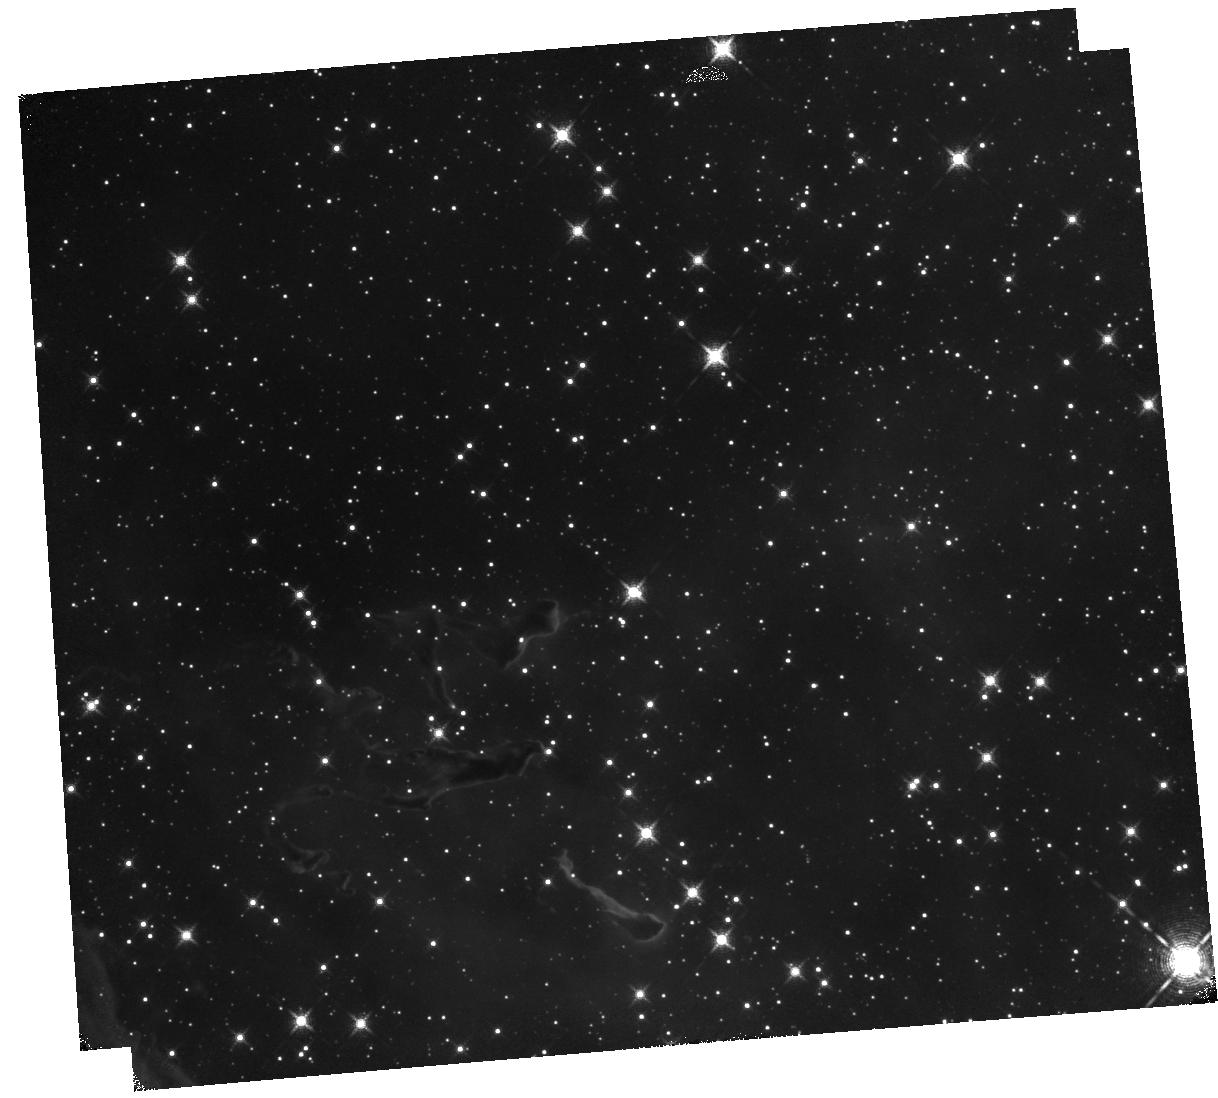
Target: HH1014
Instrument: WFC3/IR
Filter: F130N
Exposure: 40 min
Observation ID: hst_13391_57_wfc3_ir_f130n_icd157

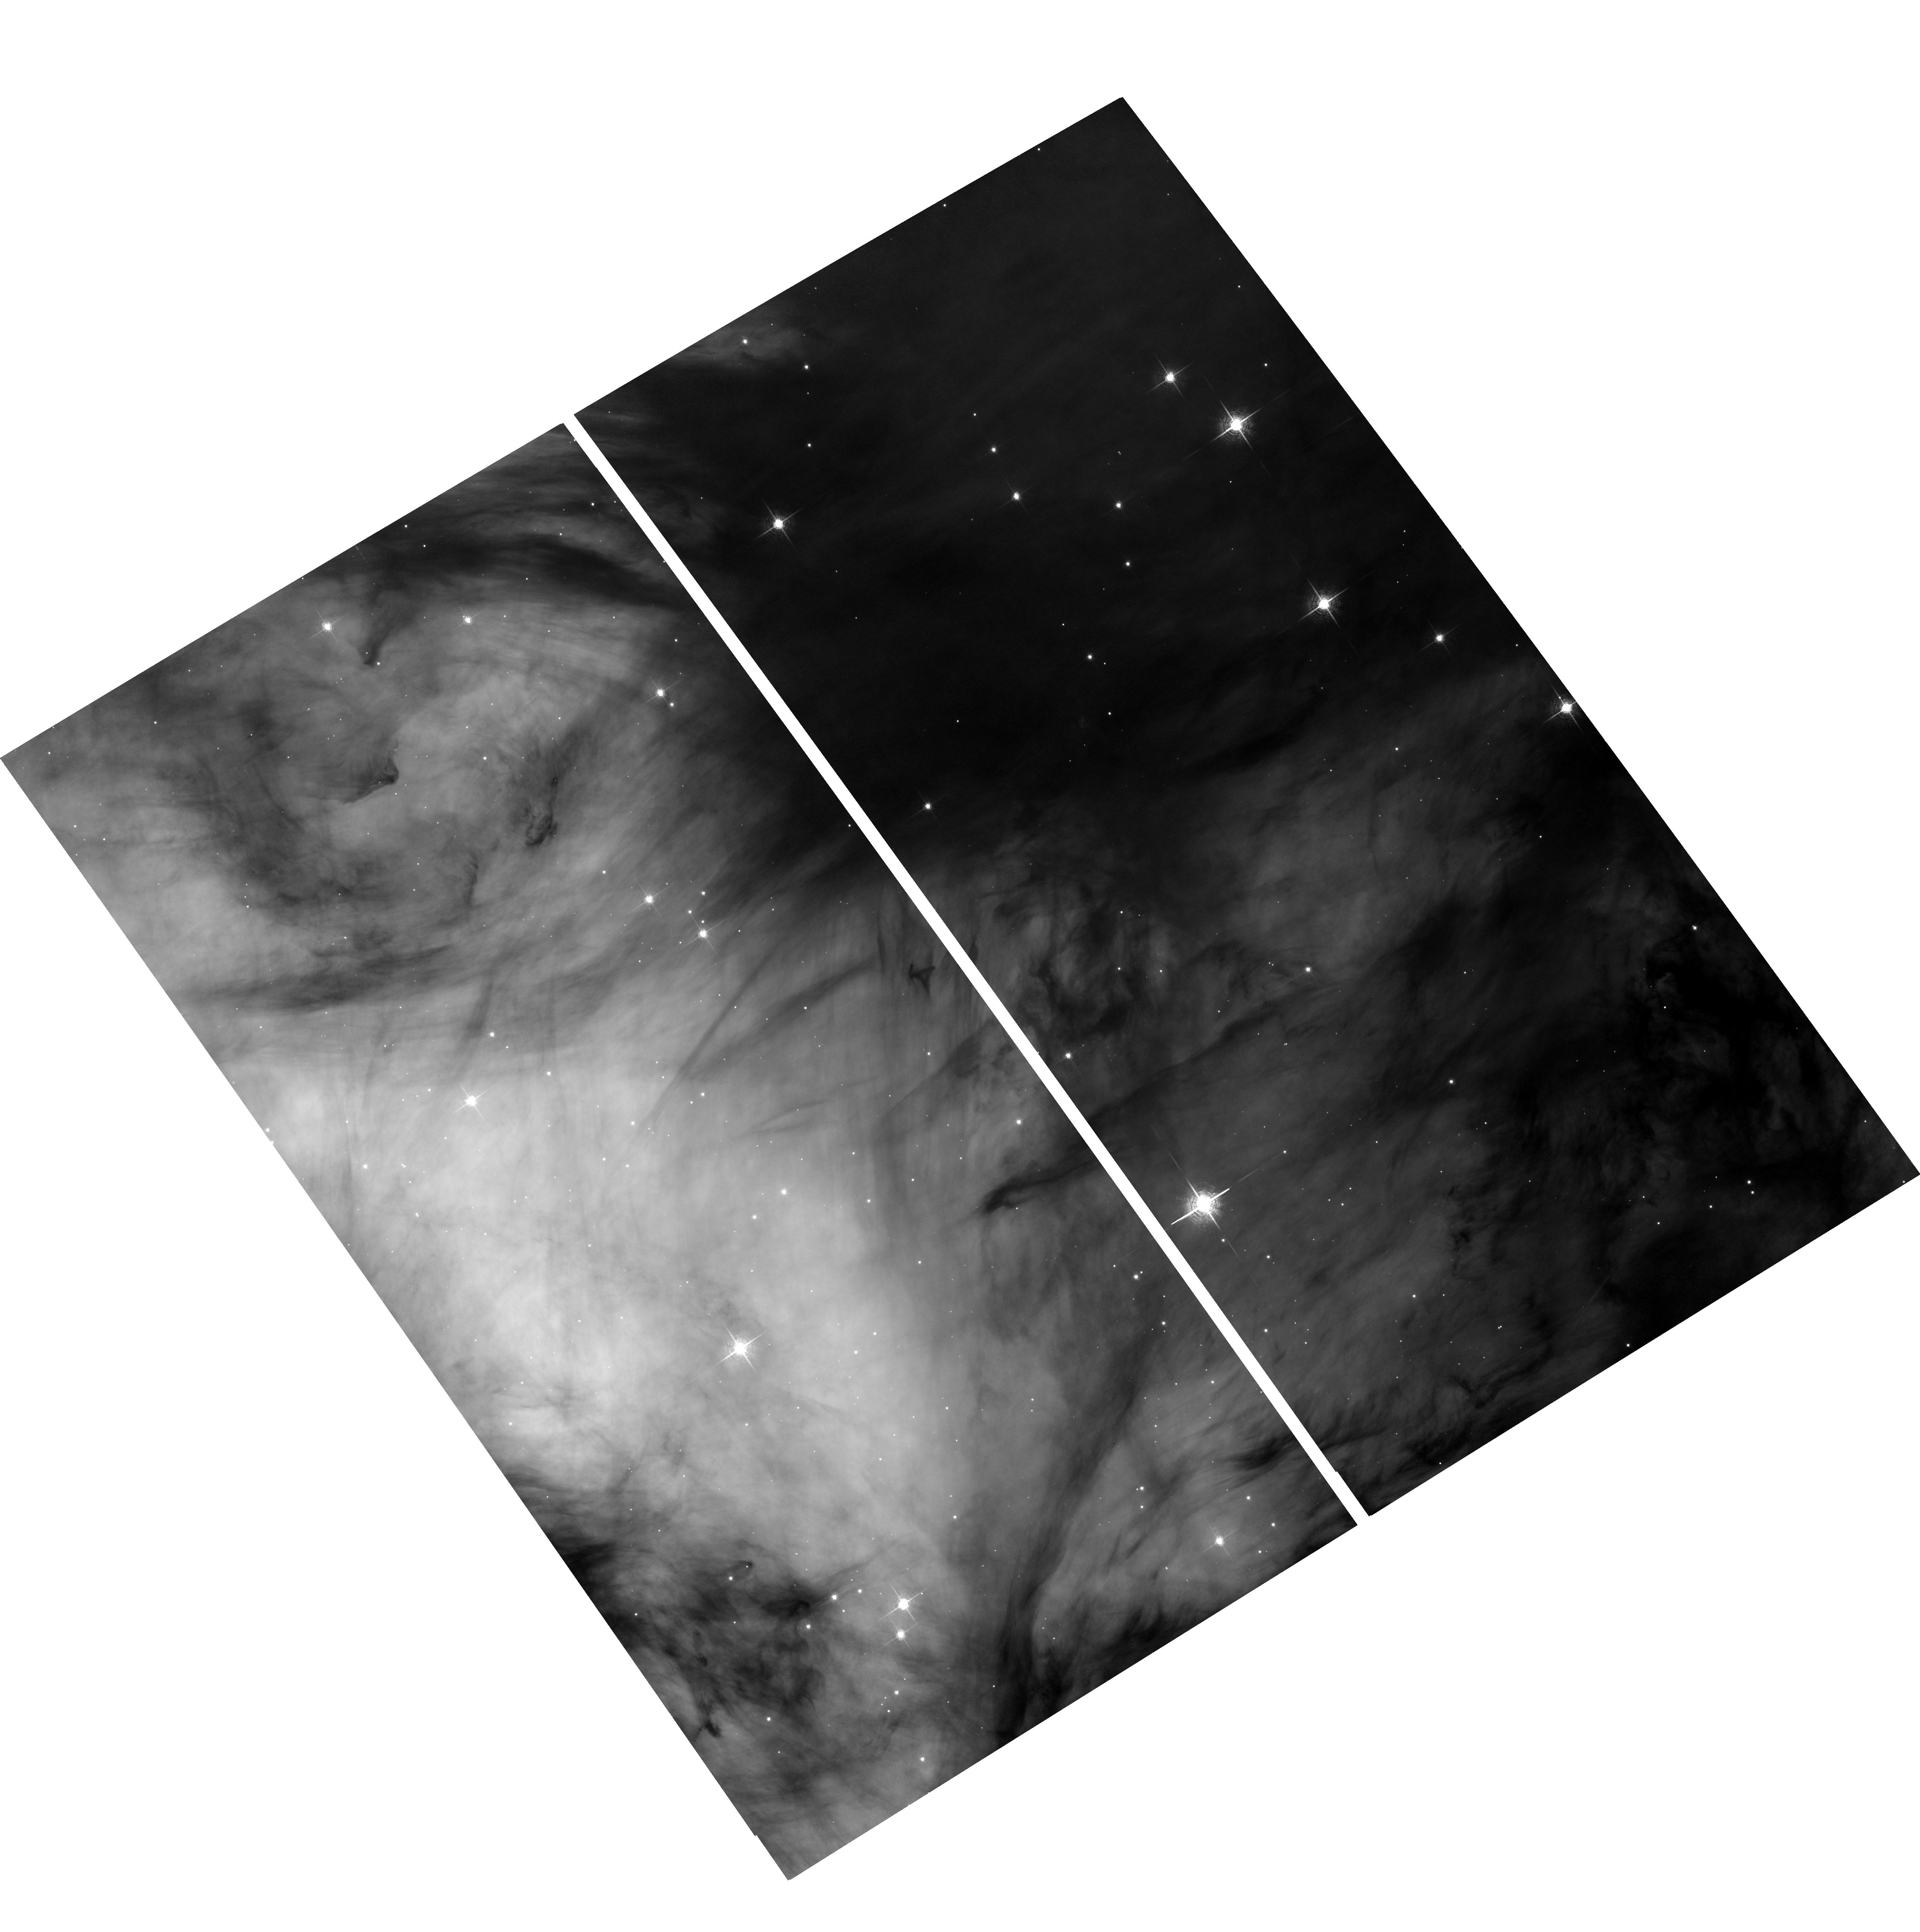
Target: HH900
Instrument: ACS/WFC
Filter: F658N
Exposure: 2 h
Observation ID: hst_13391_01_acs_wfc_f658n_jcd101

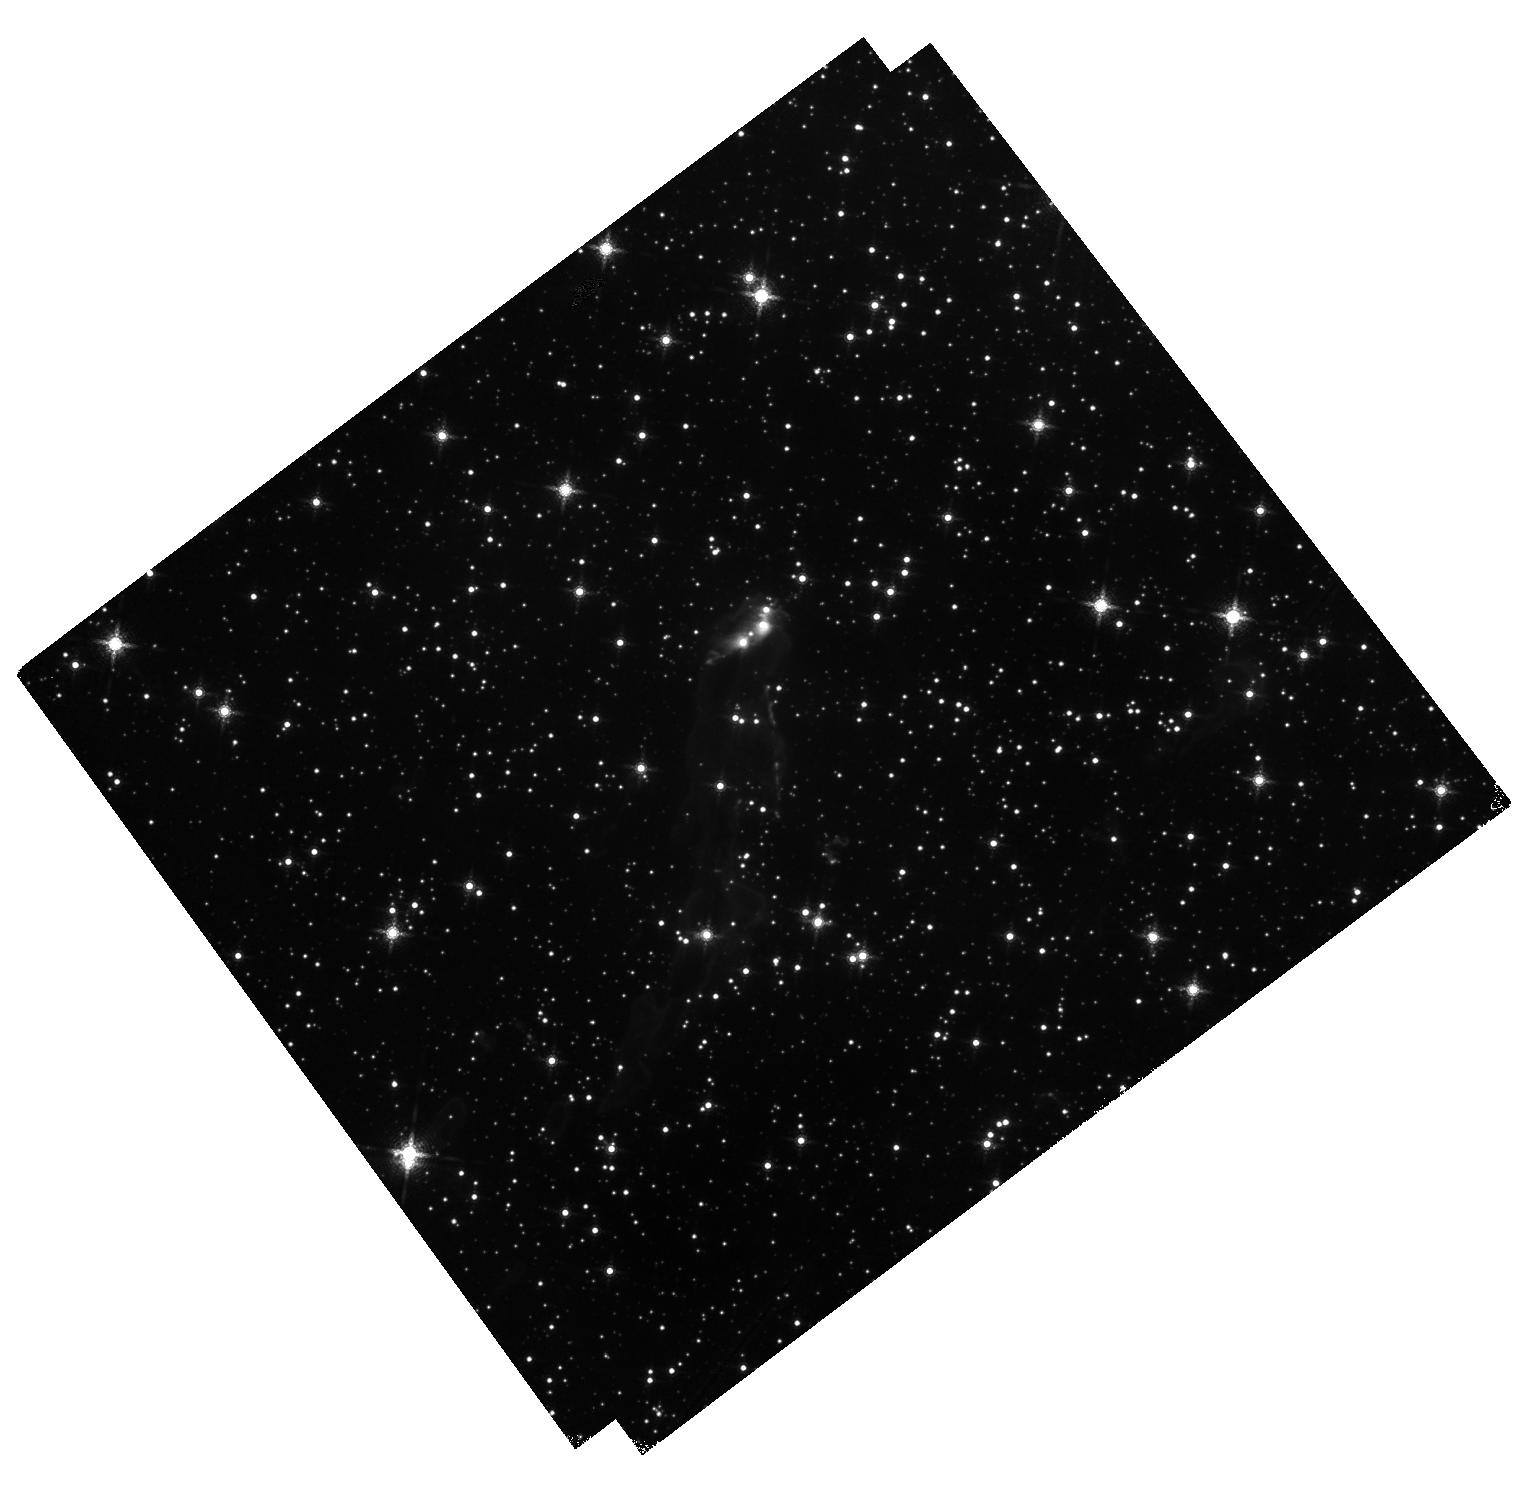
Target: HHC-4-5-6-7
Instrument: WFC3/IR
Filter: F164N
Exposure: 40 min
Observation ID: hst_13391_08_wfc3_ir_f164n_icd108

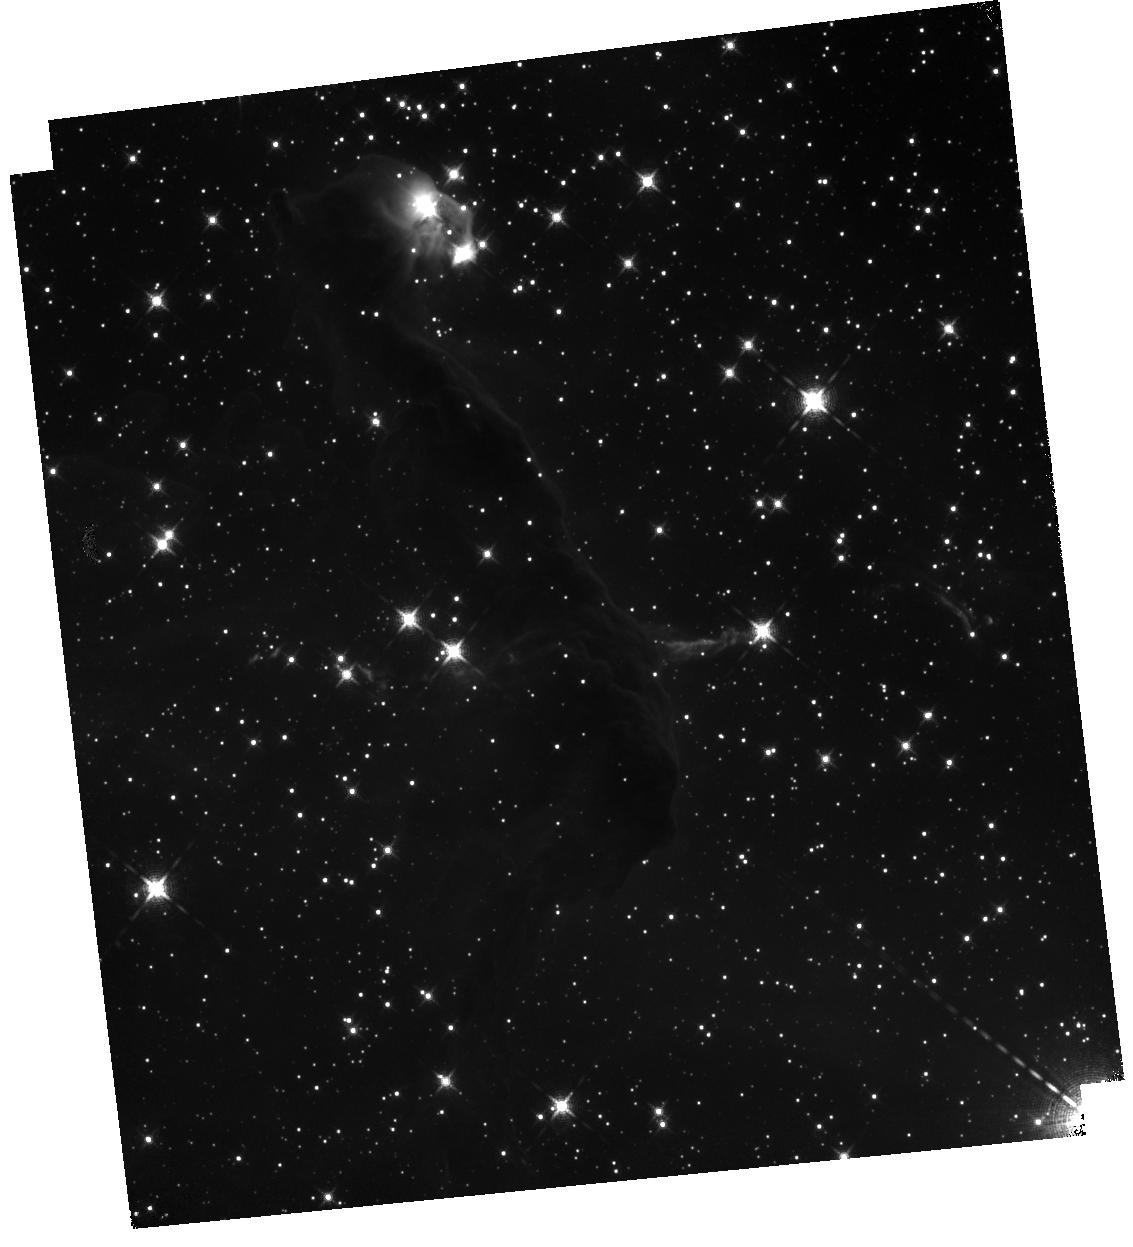
Target: HH903
Instrument: WFC3/IR
Filter: F126N
Exposure: 40 min
Observation ID: hst_13391_02_wfc3_ir_f126n_icd102

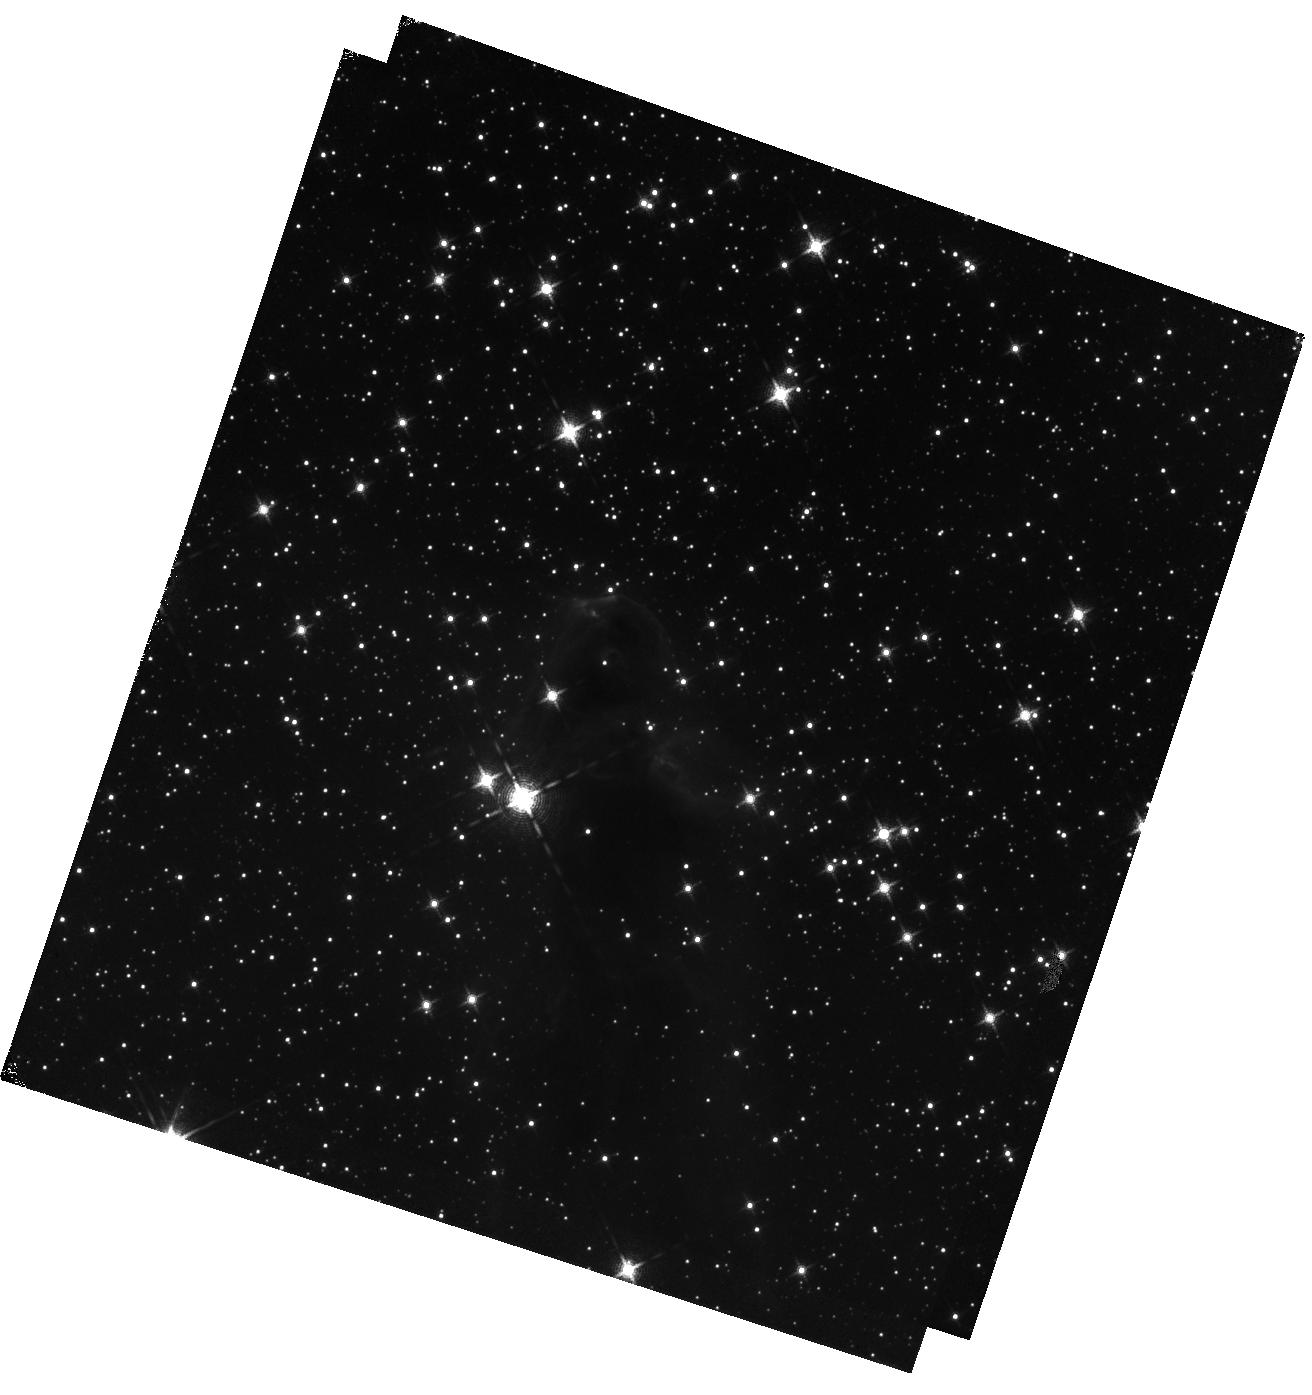
Target: HH1004-1005
Instrument: WFC3/IR
Filter: F130N
Exposure: 40 min
Observation ID: hst_13391_03_wfc3_ir_f130n_icd103

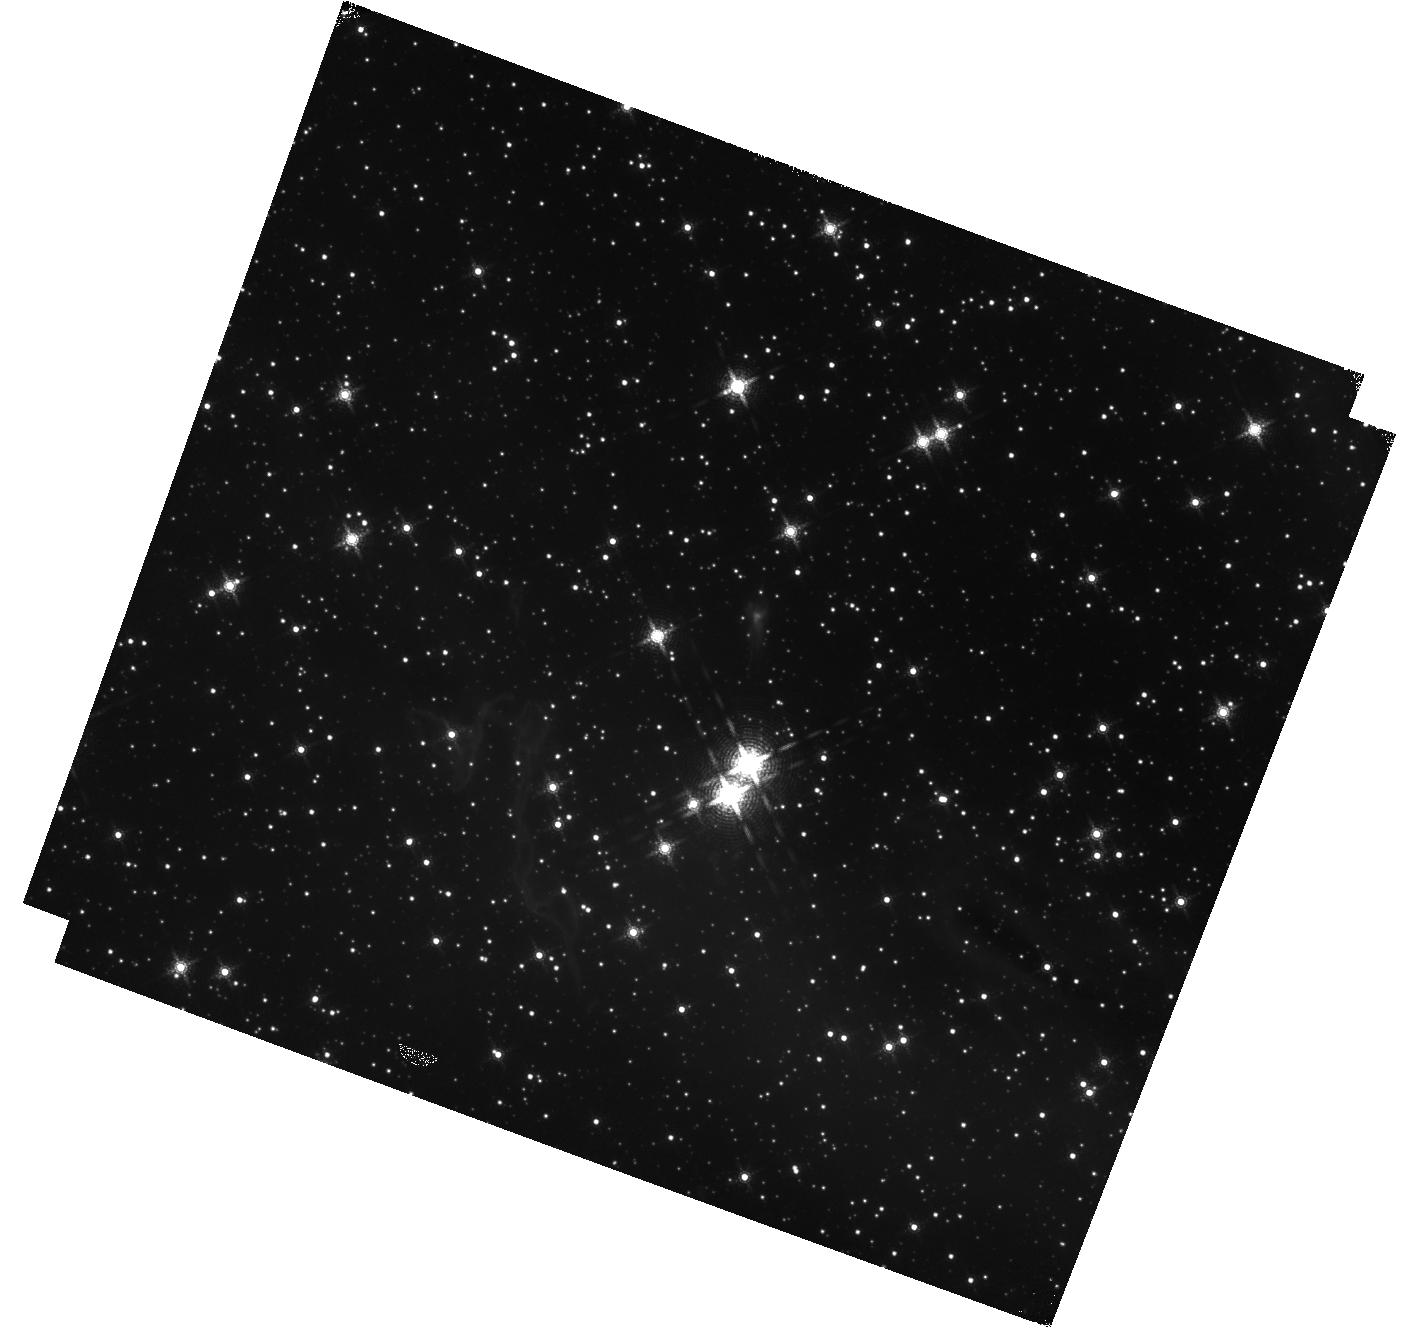
Target: HH1006
Instrument: WFC3/IR
Filter: F167N
Exposure: 40 min
Observation ID: hst_13391_04_wfc3_ir_f167n_icd104

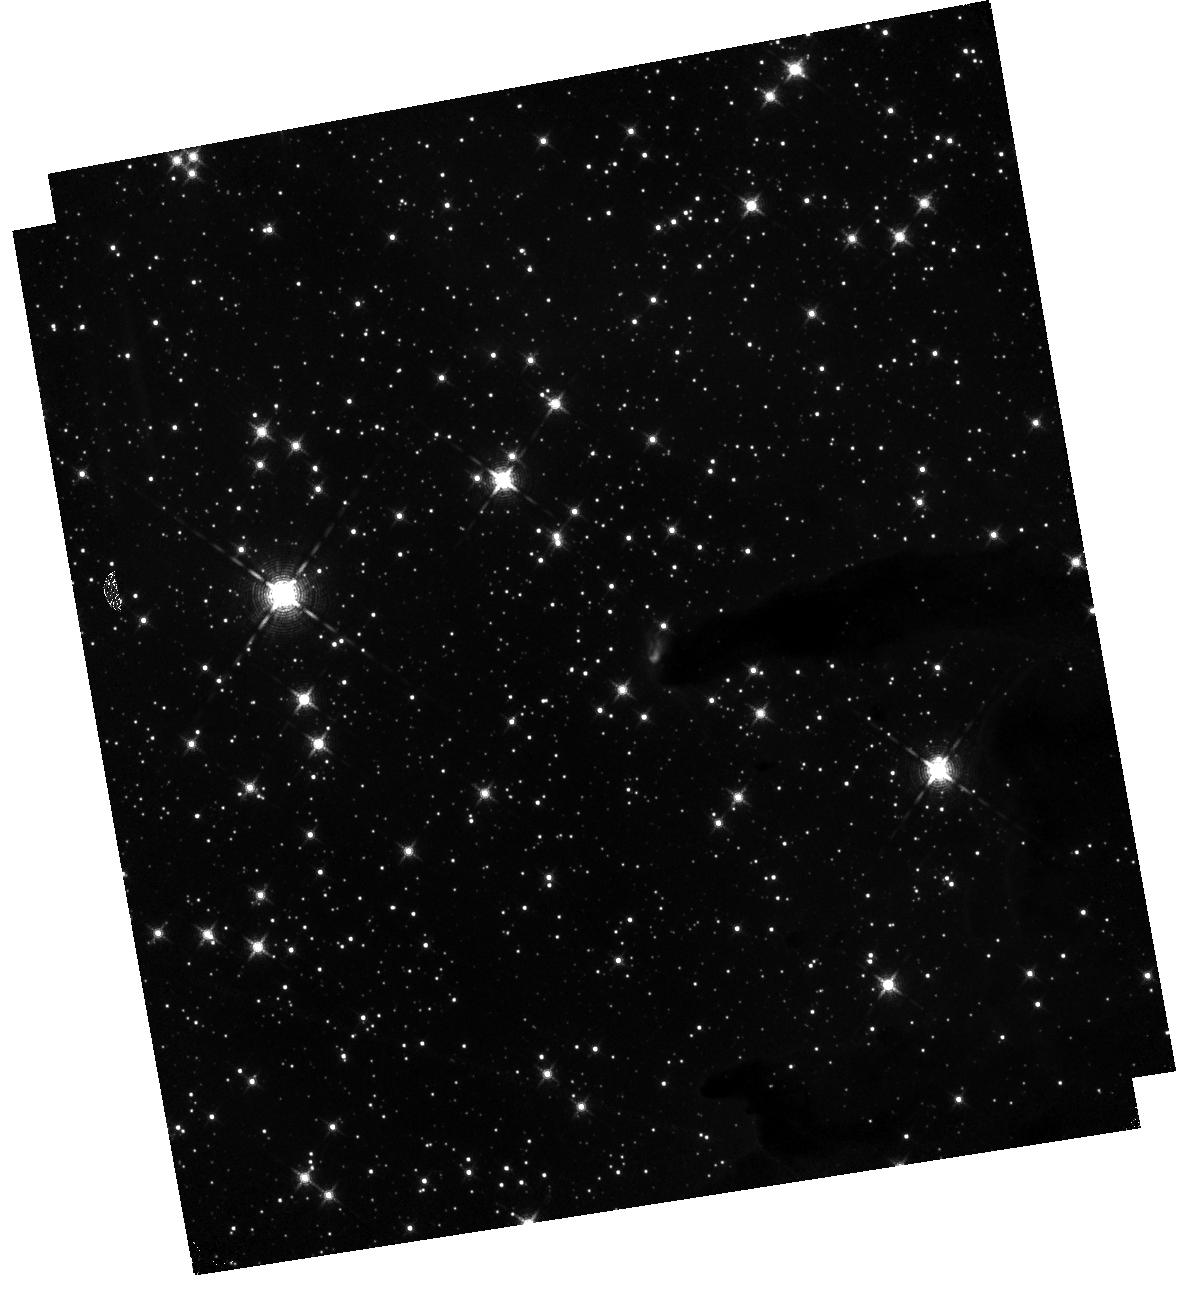
Target: HH1010
Instrument: WFC3/IR
Filter: F130N
Exposure: 40 min
Observation ID: hst_13391_06_wfc3_ir_f130n_icd106

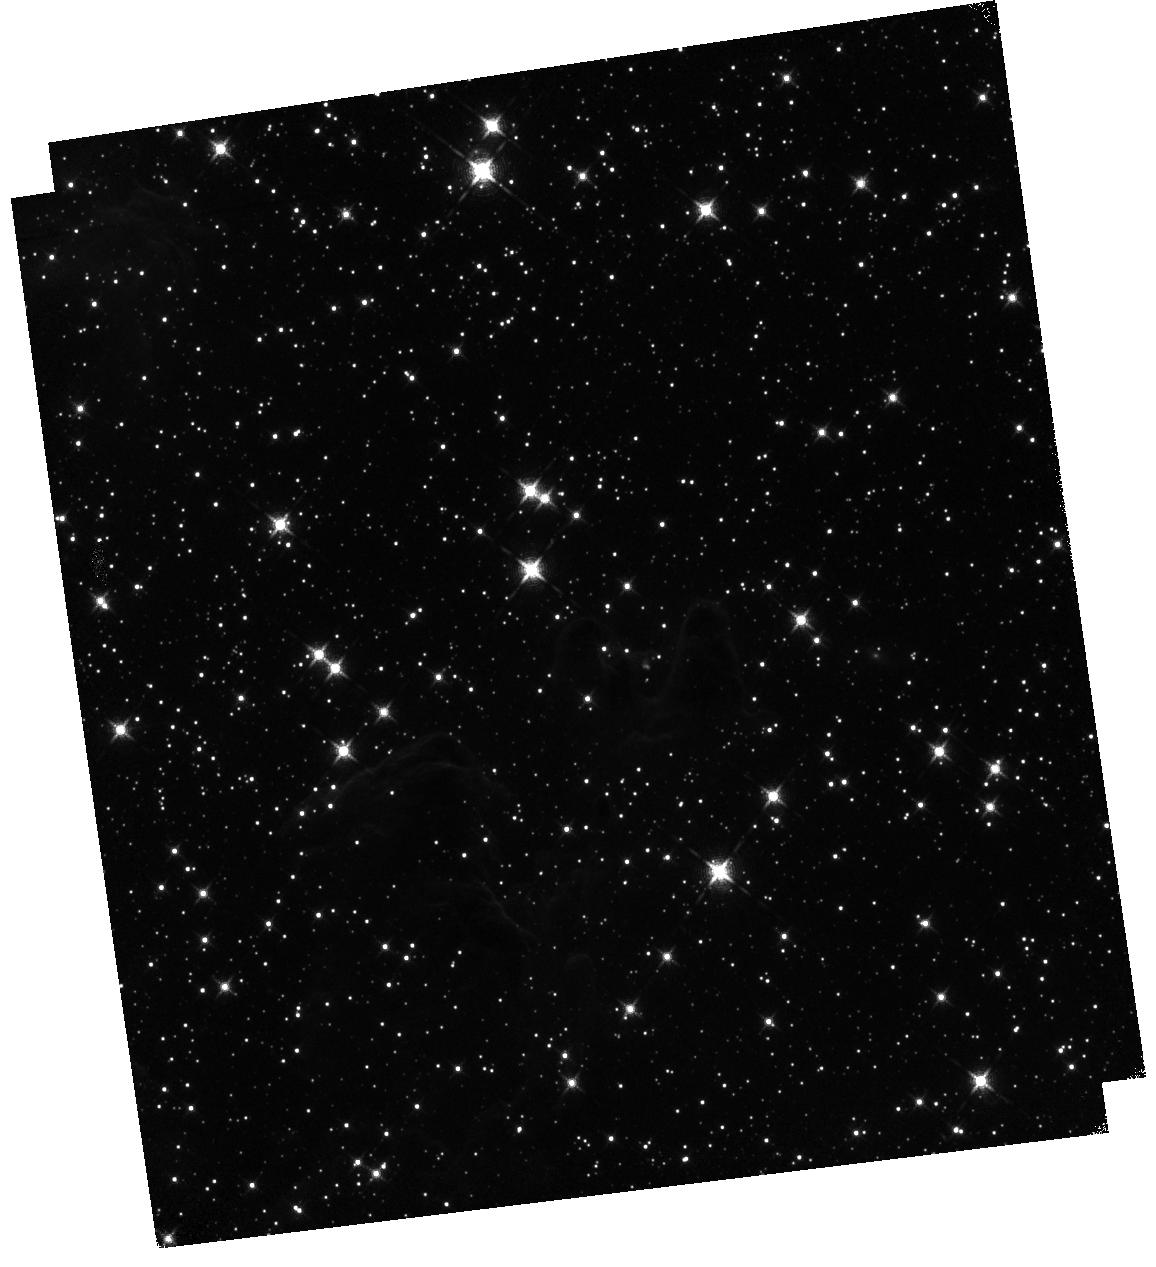
Target: HH1007-1015
Instrument: WFC3/IR
Filter: F126N
Exposure: 40 min
Observation ID: hst_13391_05_wfc3_ir_f126n_icd105

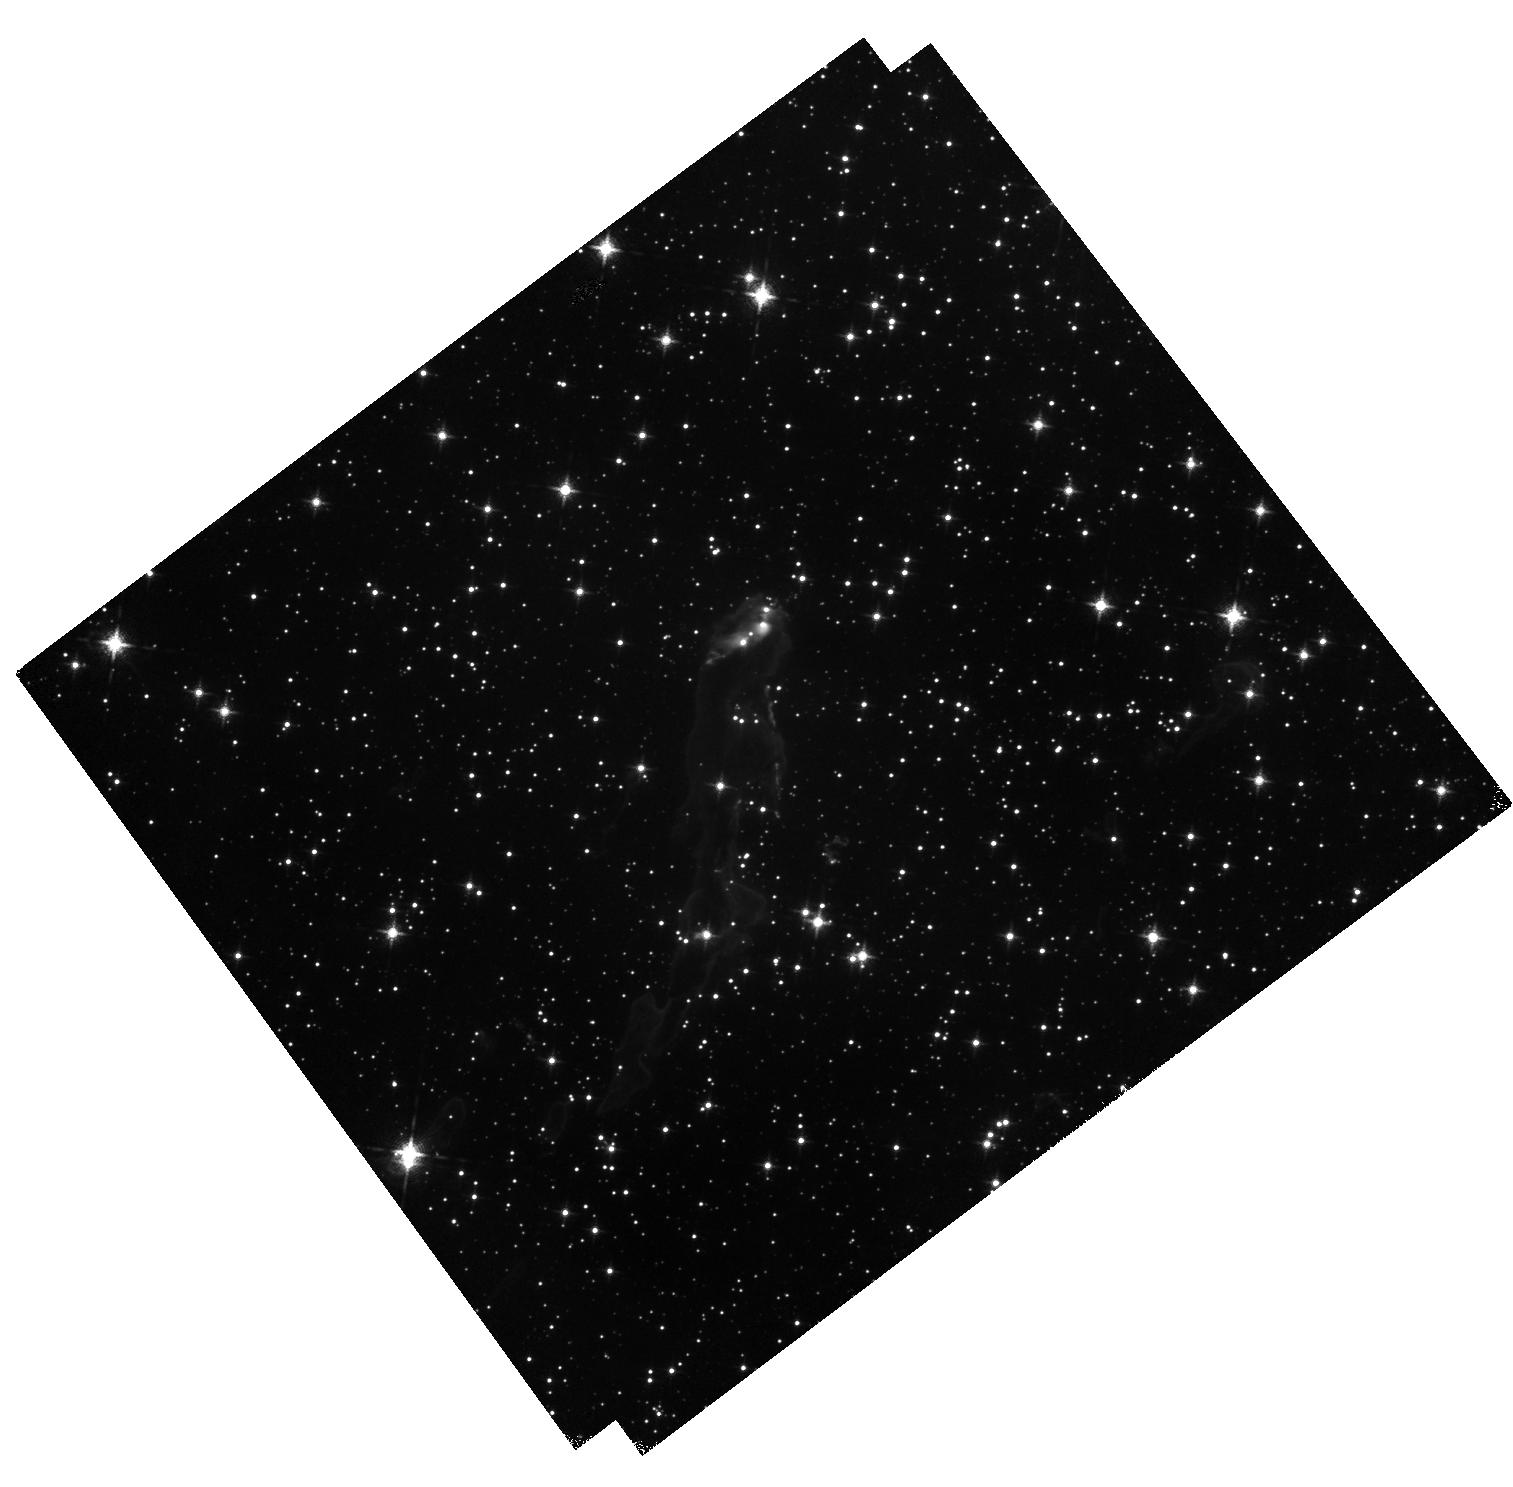
Target: HHC-4-5-6-7
Instrument: WFC3/IR
Filter: F126N
Exposure: 40 min
Observation ID: hst_13391_08_wfc3_ir_f126n_icd108

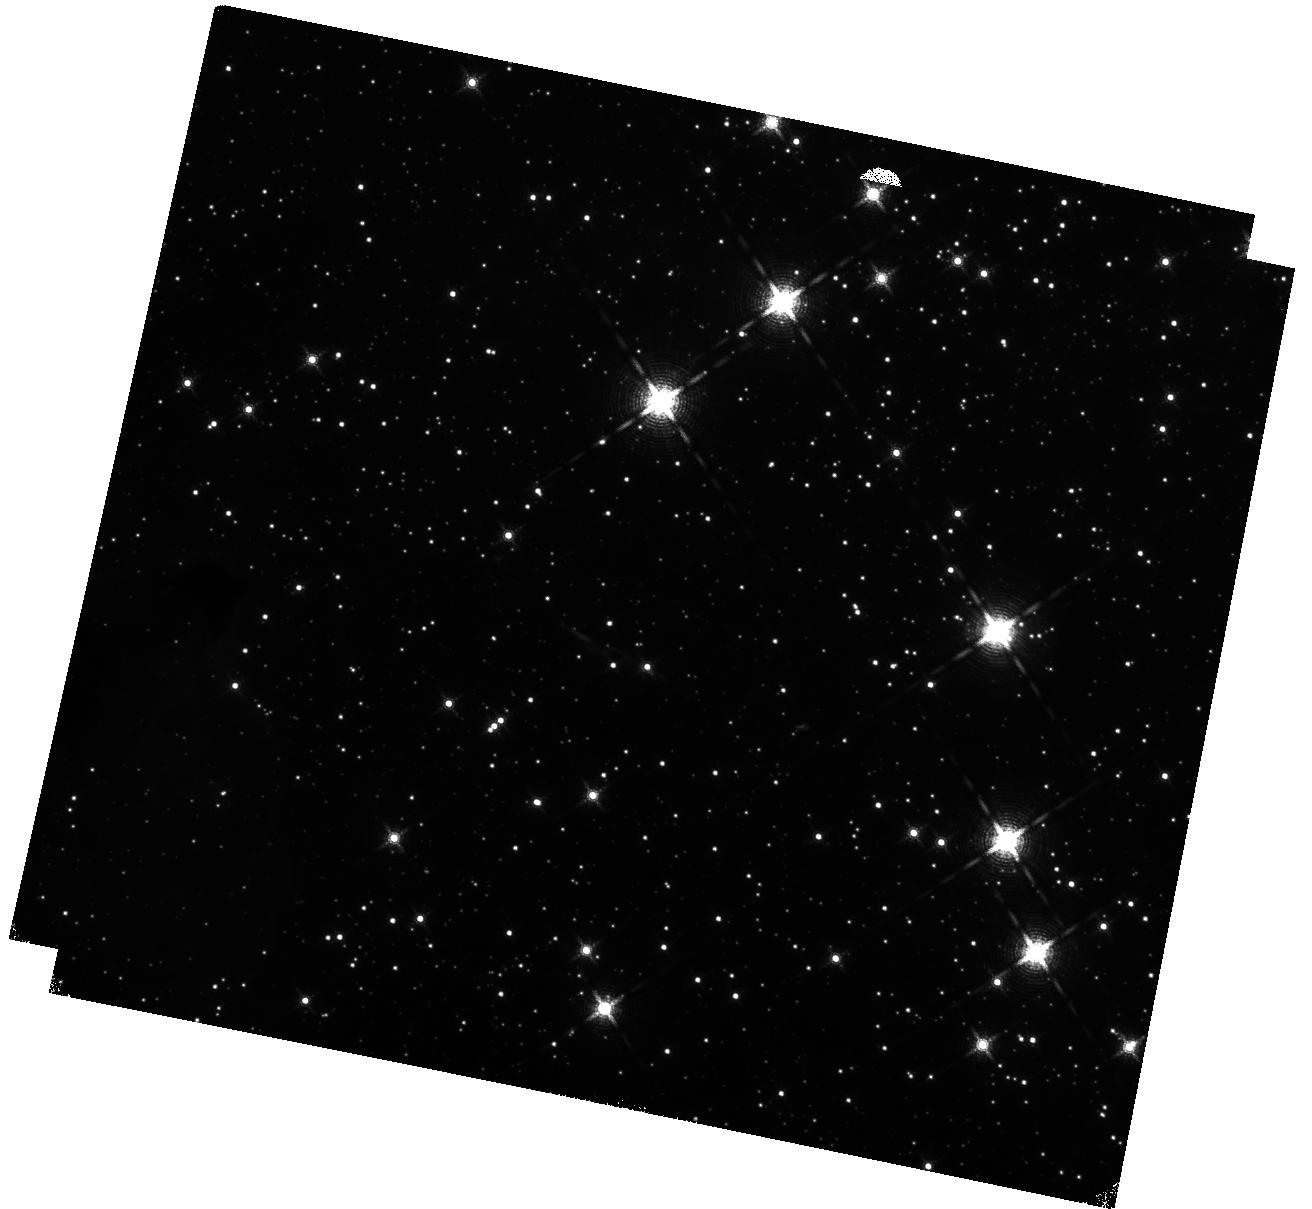
Target: HH900
Instrument: WFC3/IR
Filter: F164N
Exposure: 40 min
Observation ID: hst_13391_01_wfc3_ir_f164n_icd101

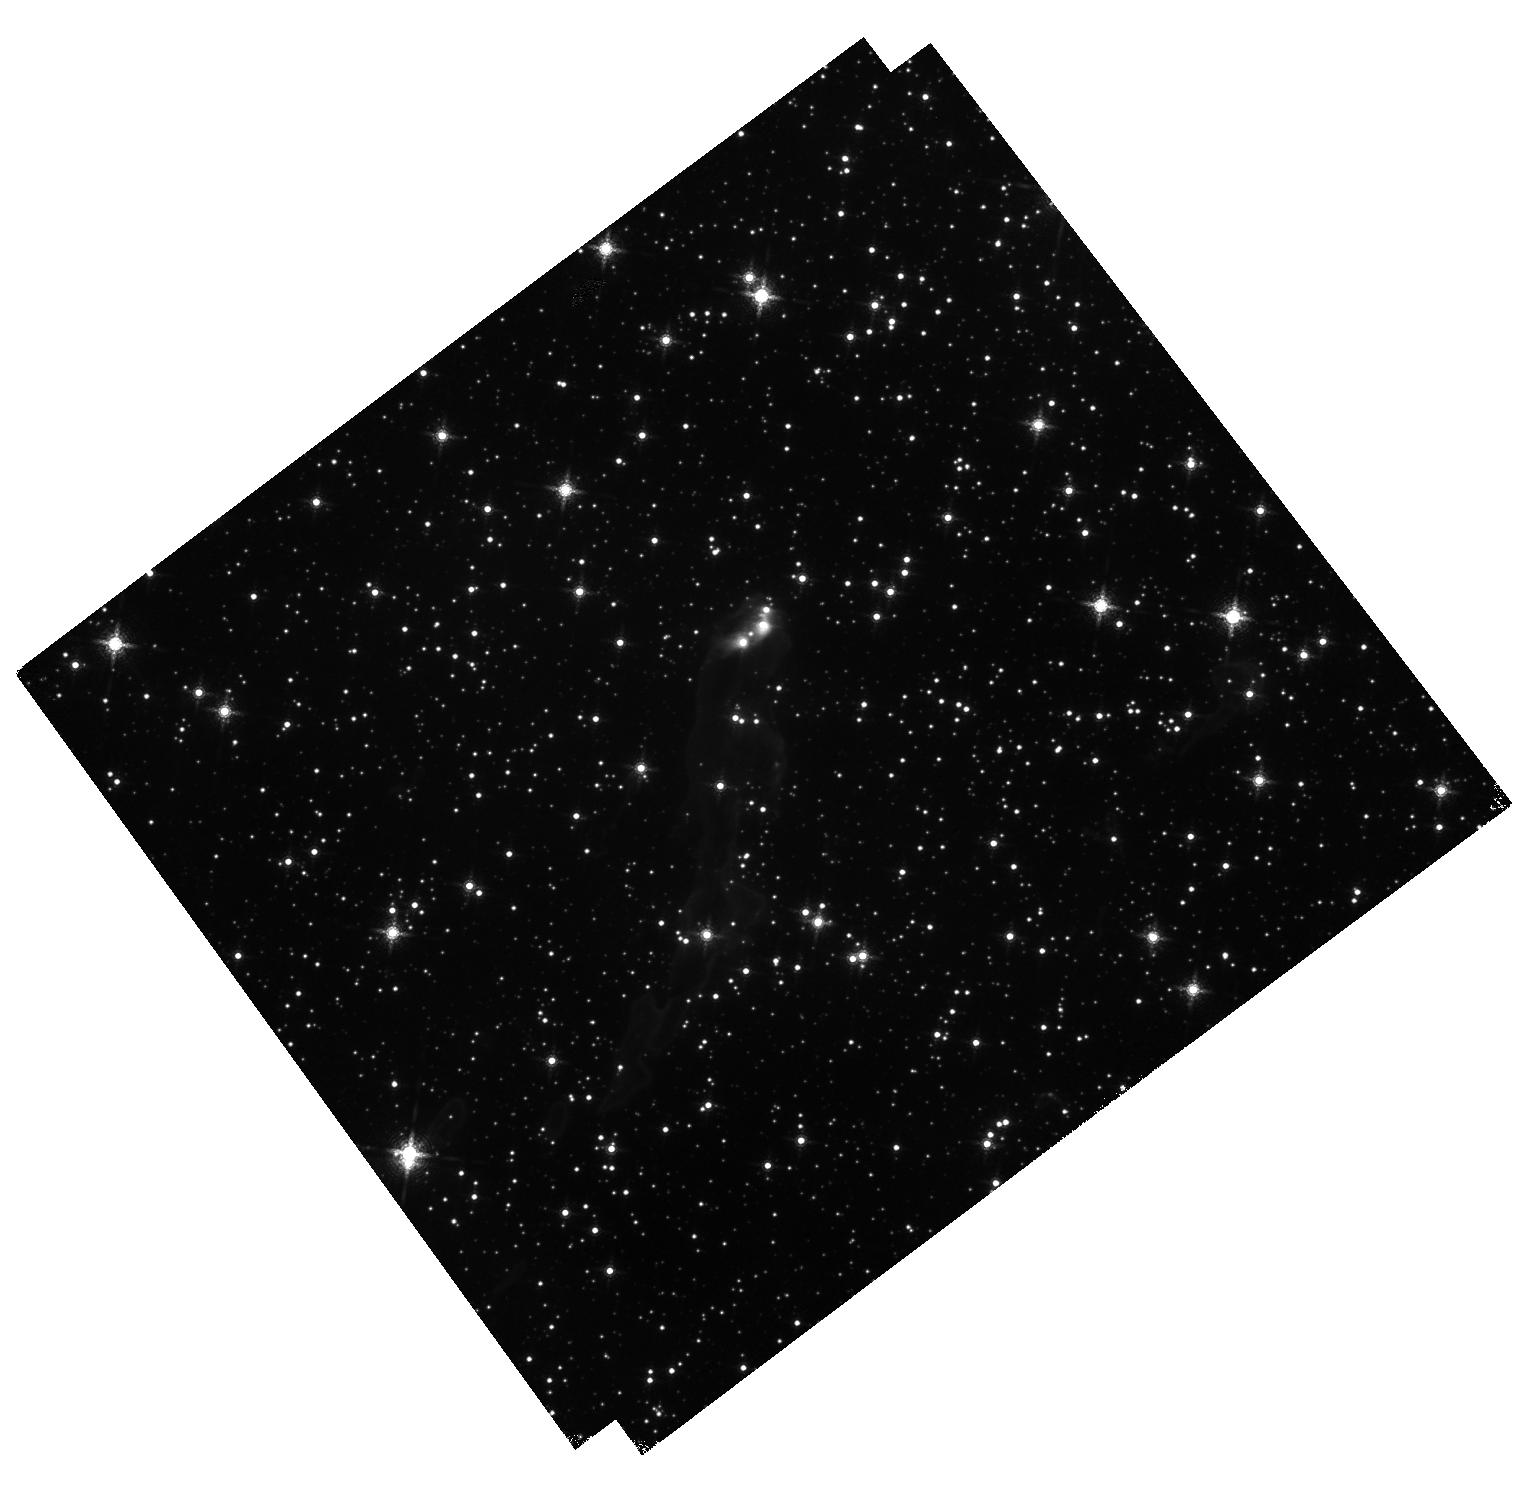
Target: HHC-4-5-6-7
Instrument: WFC3/IR
Filter: F167N
Exposure: 40 min
Observation ID: hst_13391_08_wfc3_ir_f167n_icd108

WFC3-IR Imaging of Dense, Embedded Outflows from Intermediate-Mass Protostars in Carina (PI: Smith, Nathan)

Based on H-alpha imaging of the Carina Nebula with ACS, we discovered 40 new Herbig-Haro (HH) jets marking outflows from young stars. This is valuable because (1) it is a large sample of jets at one distance, (2) the driving sources are intermediate-mass (IM) stars (1-8 Msun), allowing us to investigate the bridge between low- and high-mass star formation, and (3) the jets are exposed to the same feedback source and trace various stages of being uncovered by the advancing ionization front. This sample is all the more valuable because it can be placed in the context of a well-understood environment that has been studied extensively with HST, Spitzer, Chandra, and from the ground. We propose to image 13 of these jets in the [Fe II] 1.26-micron and 1.64-micron lines. These lines suffer less extincton than optical lines, trace embedded jets, and are essential to measure the total mass in these dense outflows. Four jets have already been imaged in the F126N and F164N filters to make public release images; these images demonstrate that [FeII] emission traces a large mass of neutral gas not seen in H-alpha emission and traces the jet back into the cloud to the Spitzer-identified driving source. This study will permit a detailed comparison of the jet properties (e.g. mass-loss rate, momentum injection, mass-loss history) to IM protostar properties (e.g. accretion rate, luminosity, envelope mass and structure) during the most active accretion. These relationships are poorly determined for IM protostars. Additionally, the flux ratio of [Fe II] lines will trace the spatially dependent extinction through the cloud, providing a map of the density structure in the extended envelope.